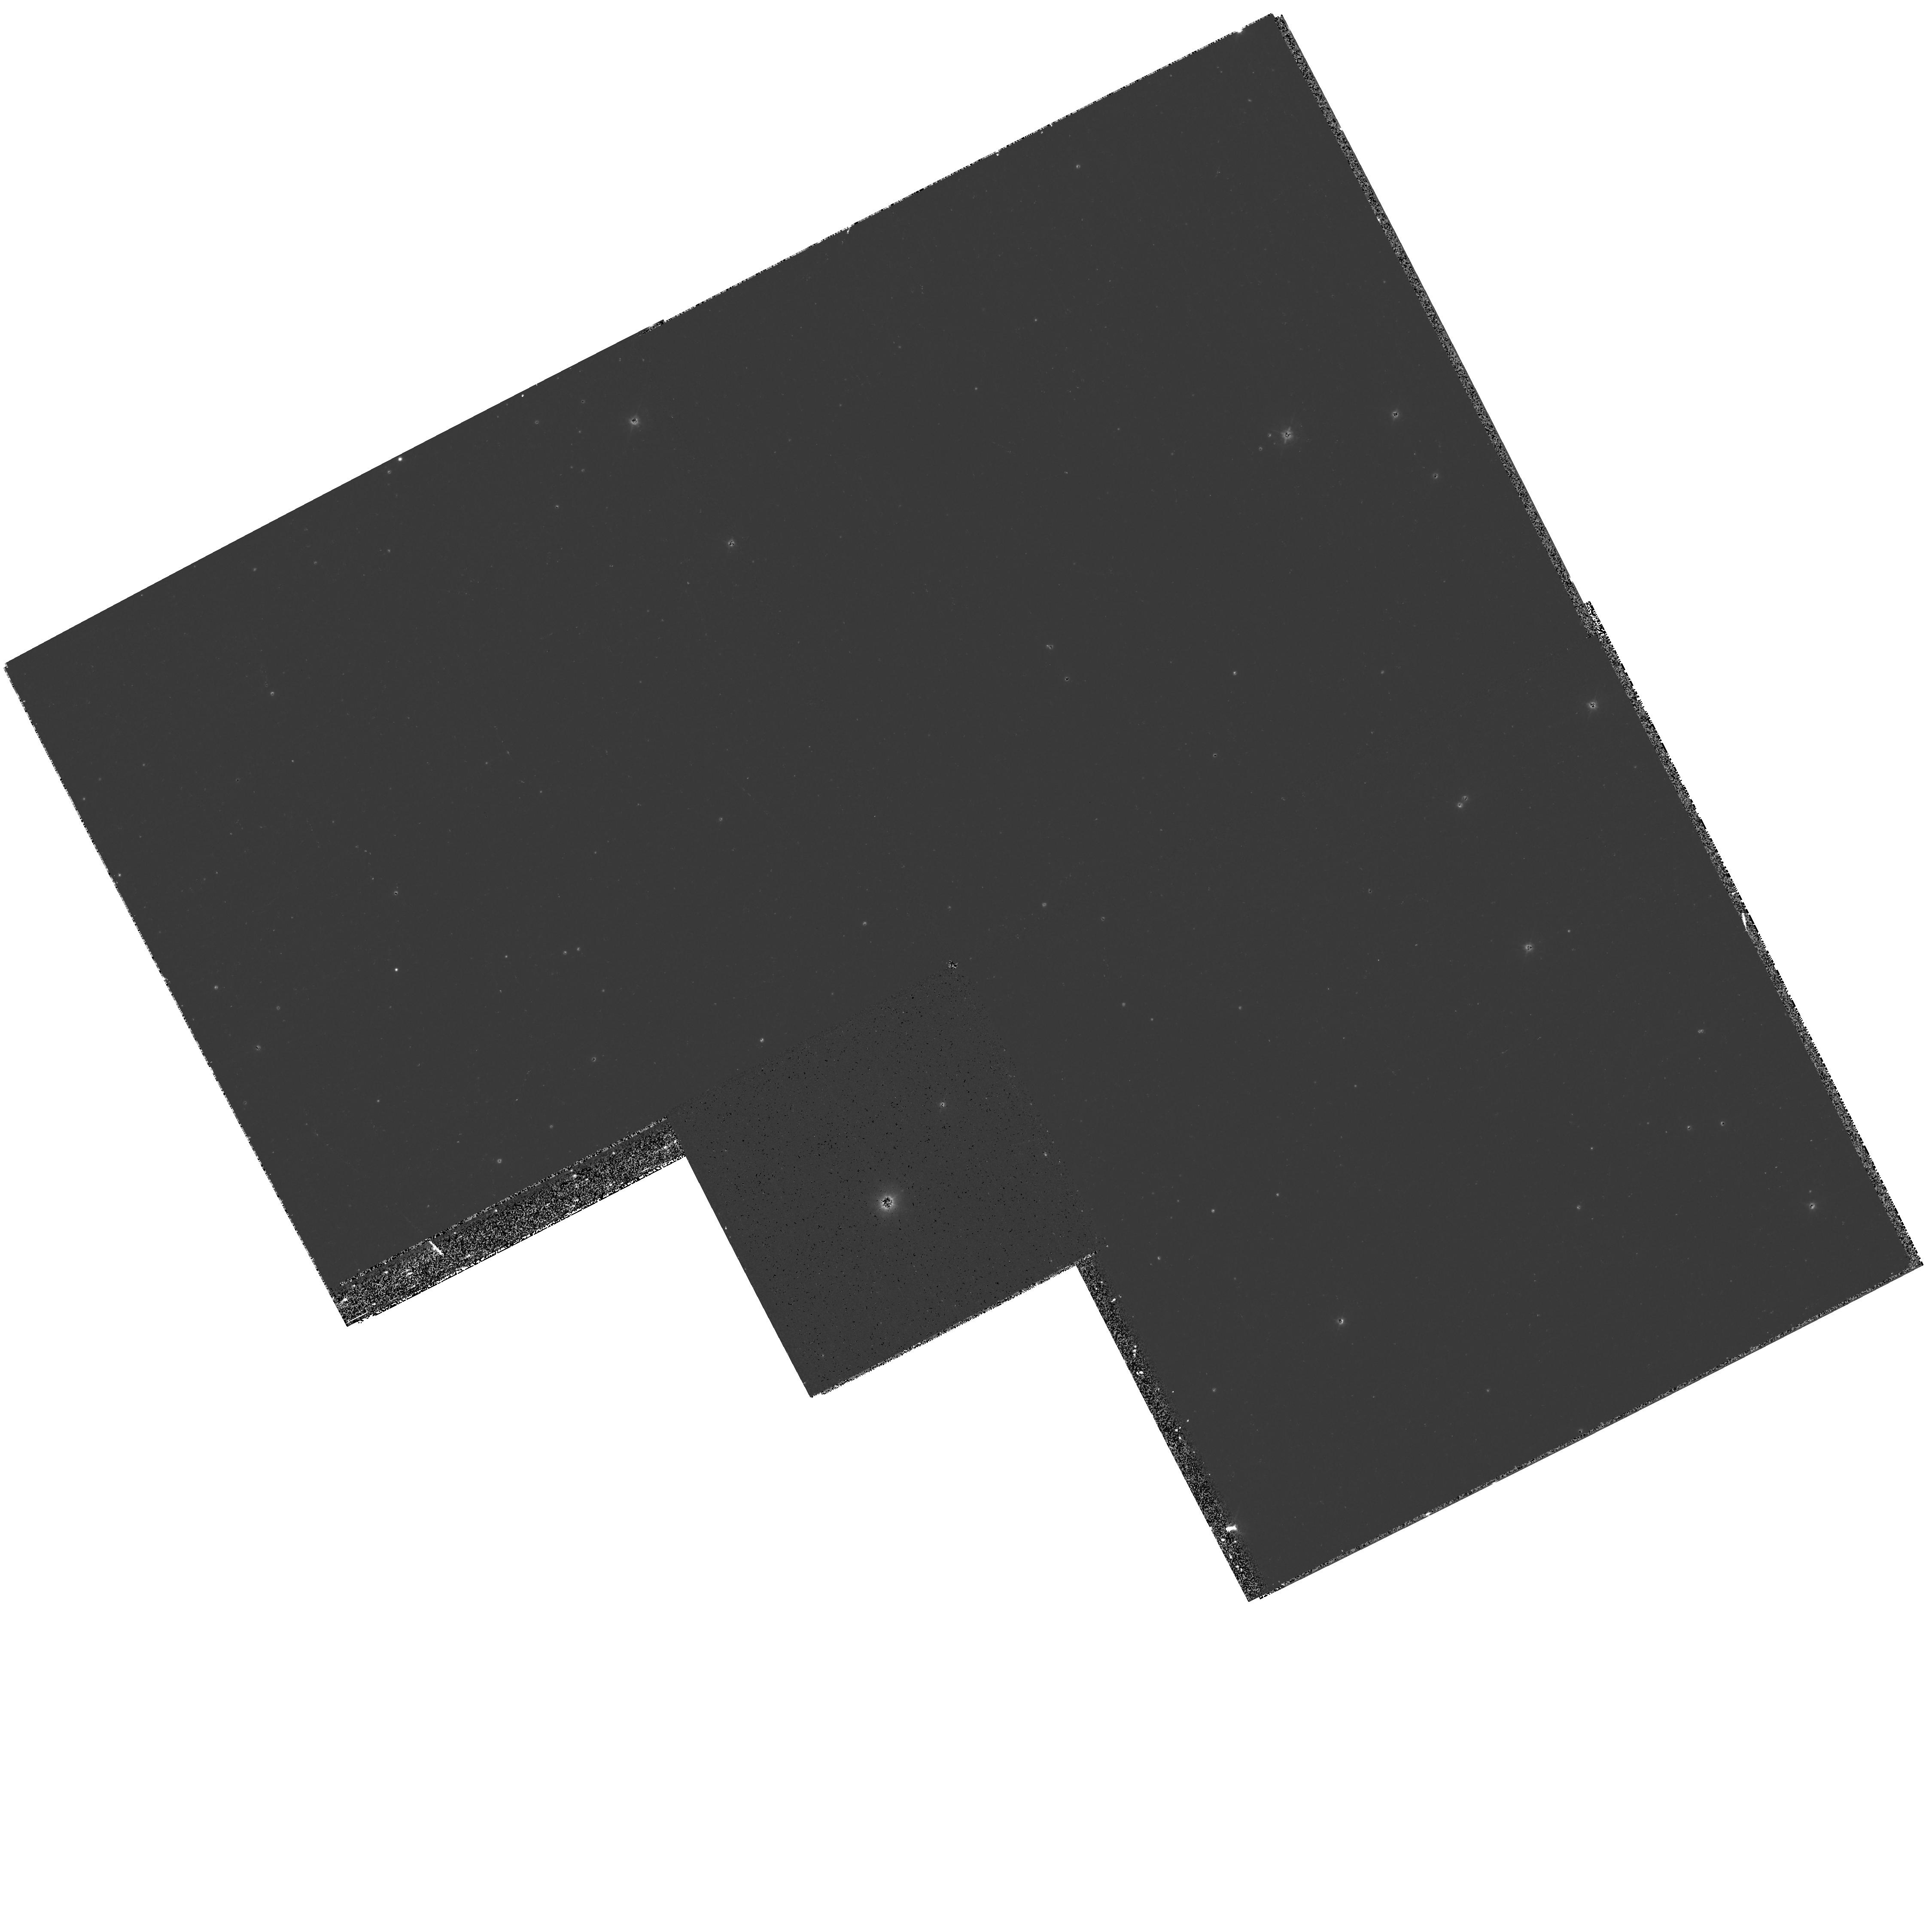
Target: HE2-90-POS2
Instrument: WFPC2/PC
Filter: F439W
Exposure: 20 min
Observation ID: hst_9102_02_wfpc2_pc_f439w_u6fo02

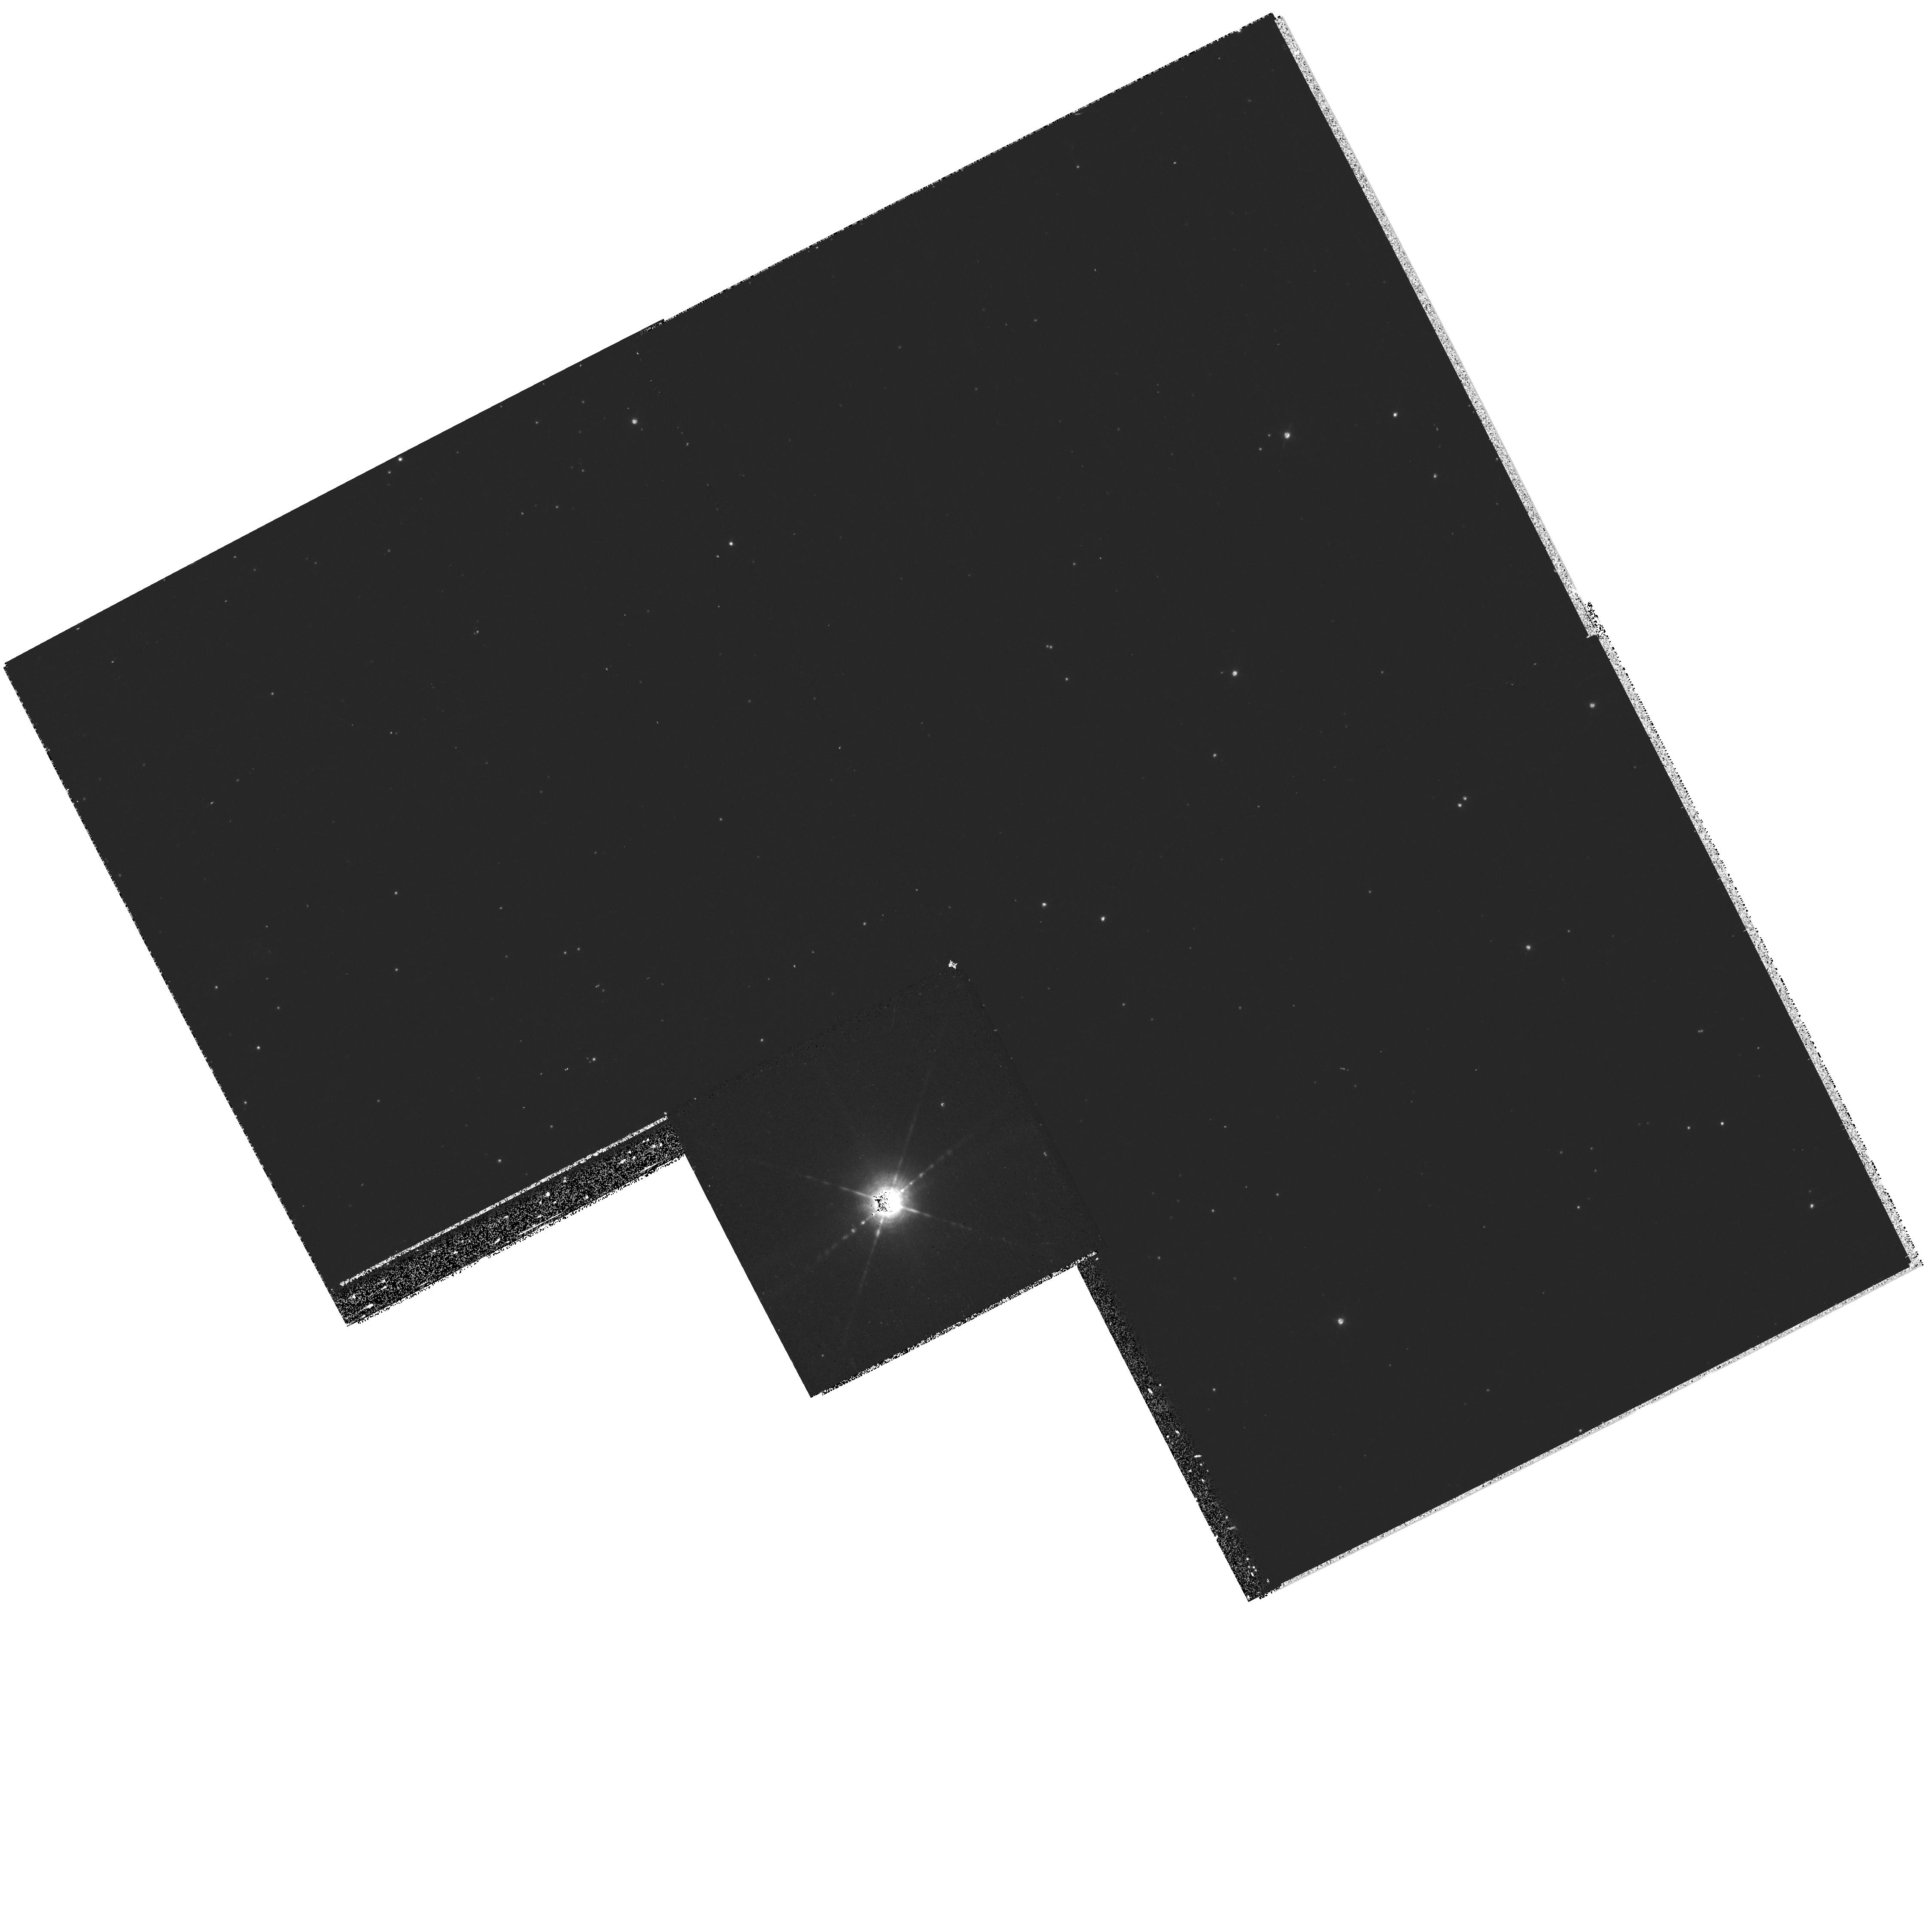
Target: HE2-90-POS2
Instrument: WFPC2/PC
Filter: F656N
Exposure: 20 min
Observation ID: hst_9102_02_wfpc2_pc_f656n_u6fo02

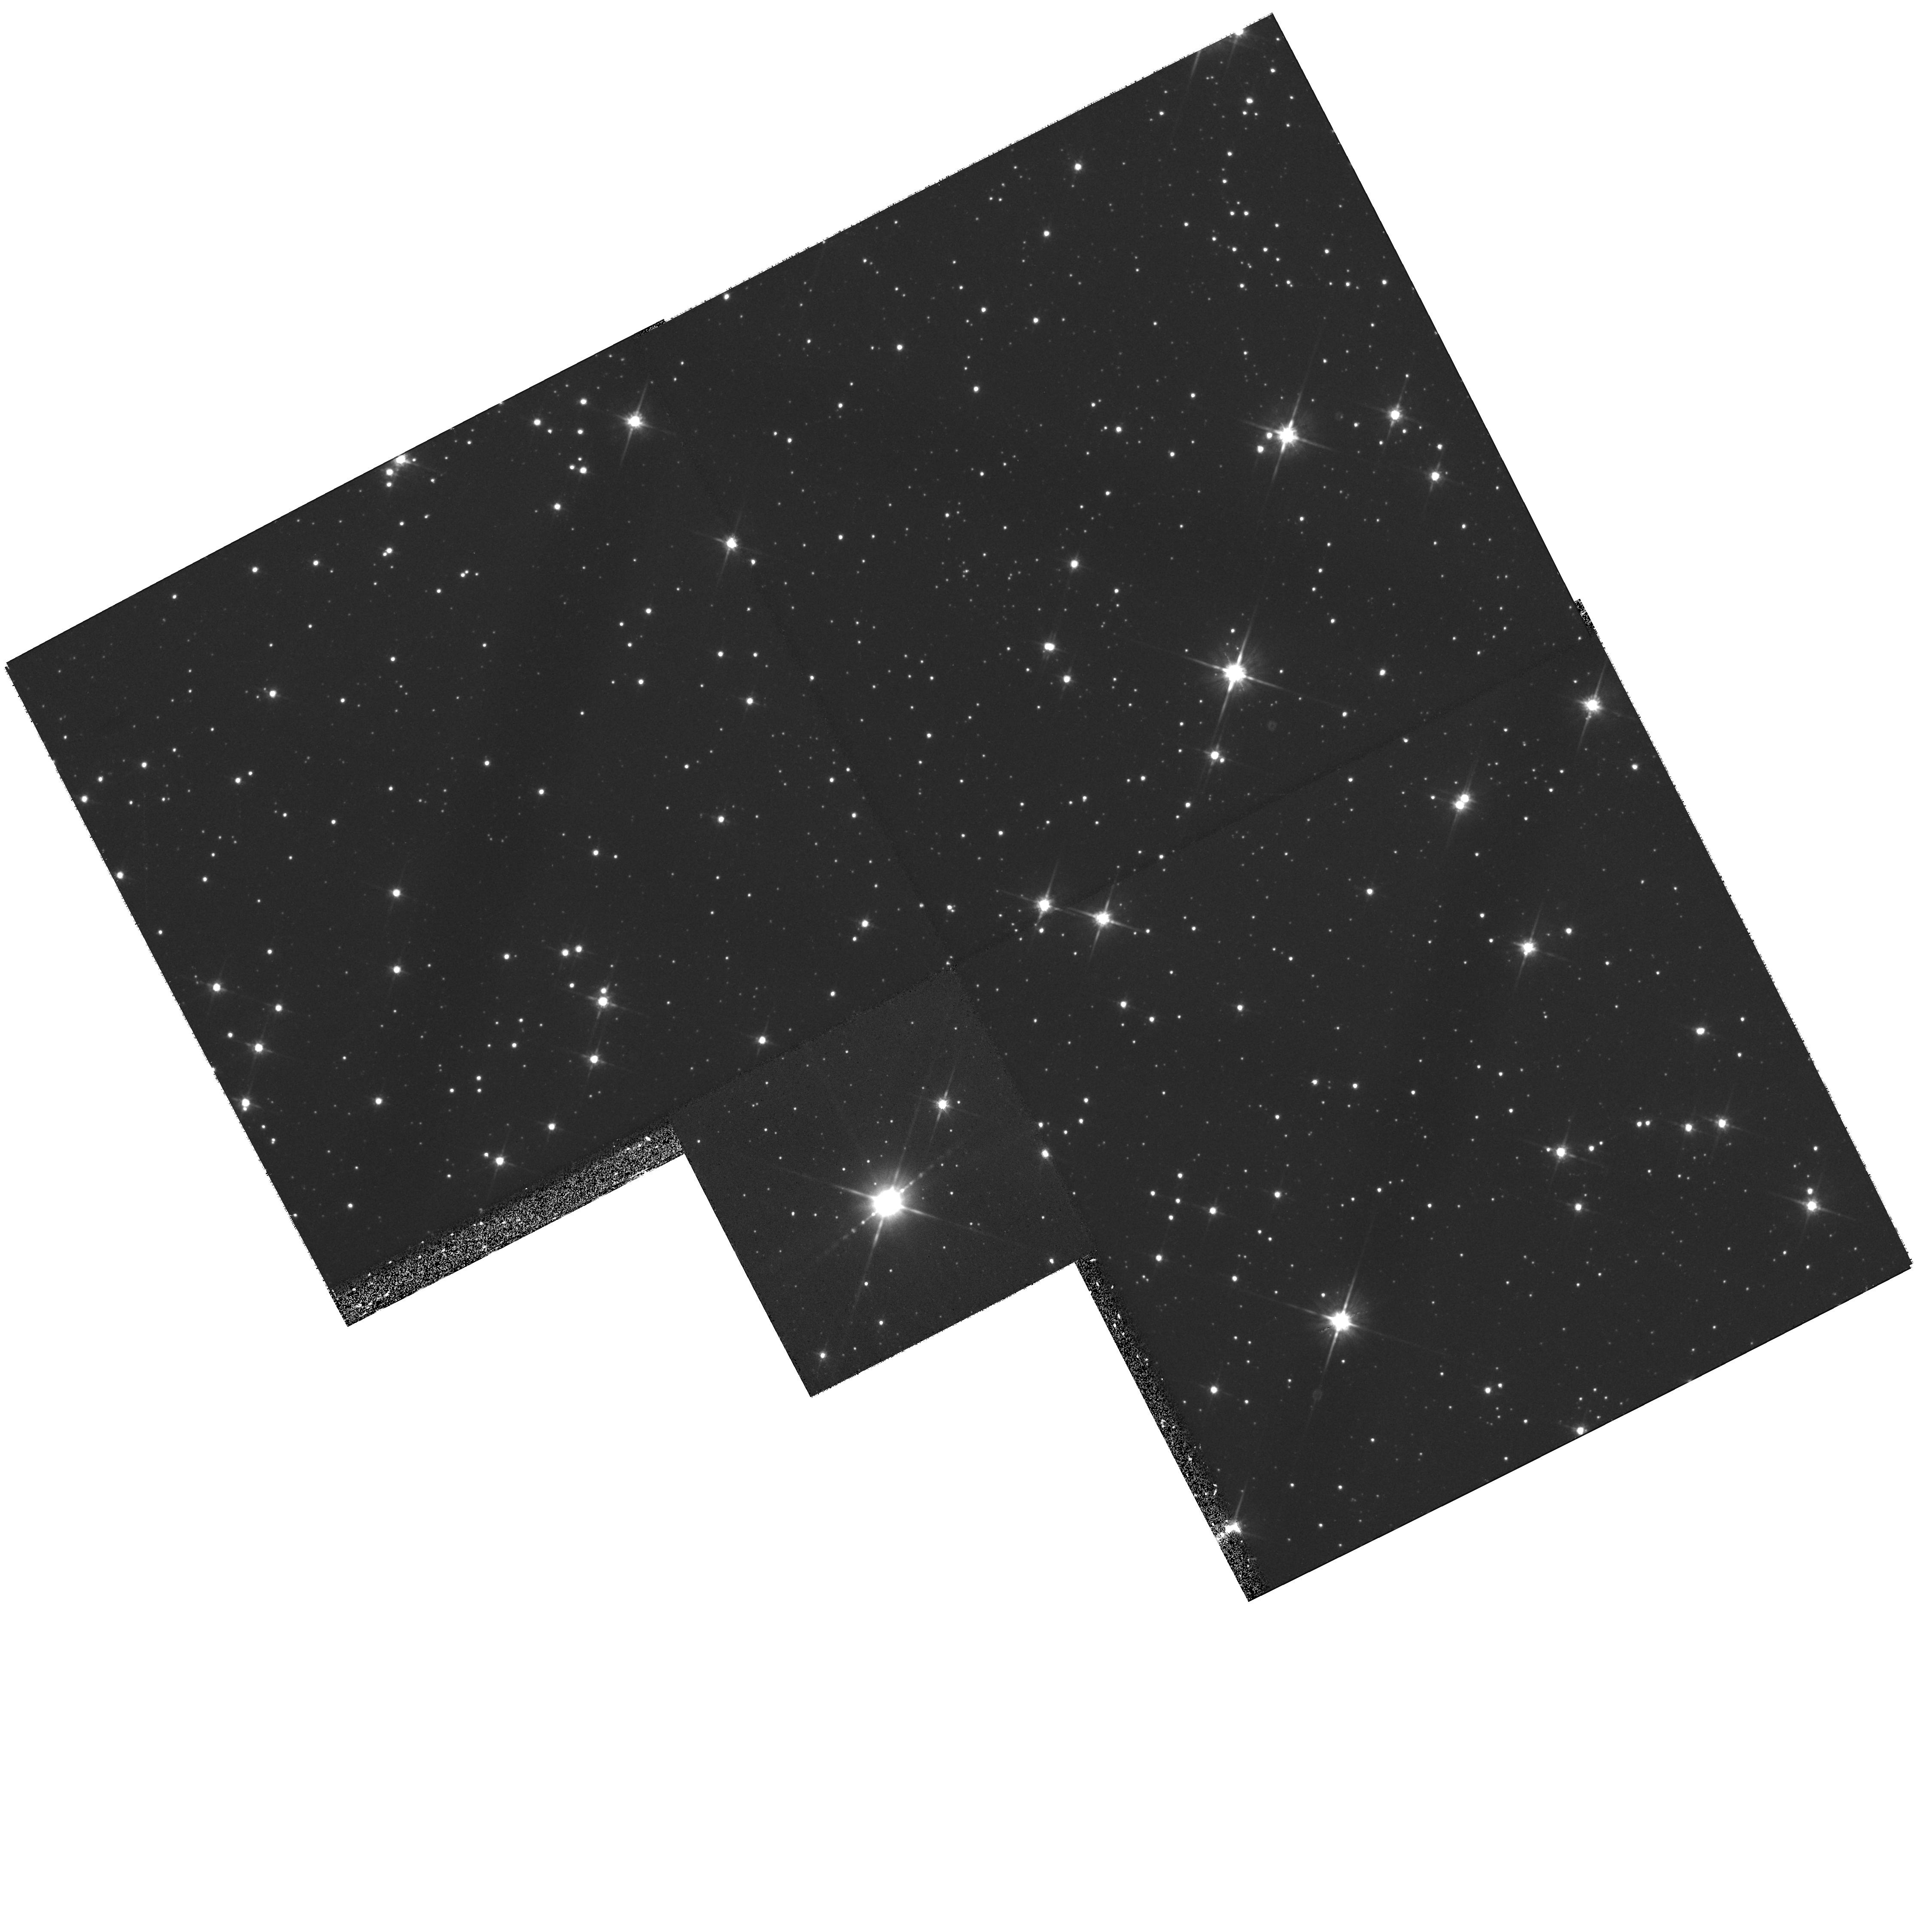
Target: HE2-90-POS2
Instrument: WFPC2/PC
Filter: F814W
Exposure: 22 min
Observation ID: hst_9102_02_wfpc2_pc_f814w_u6fo02

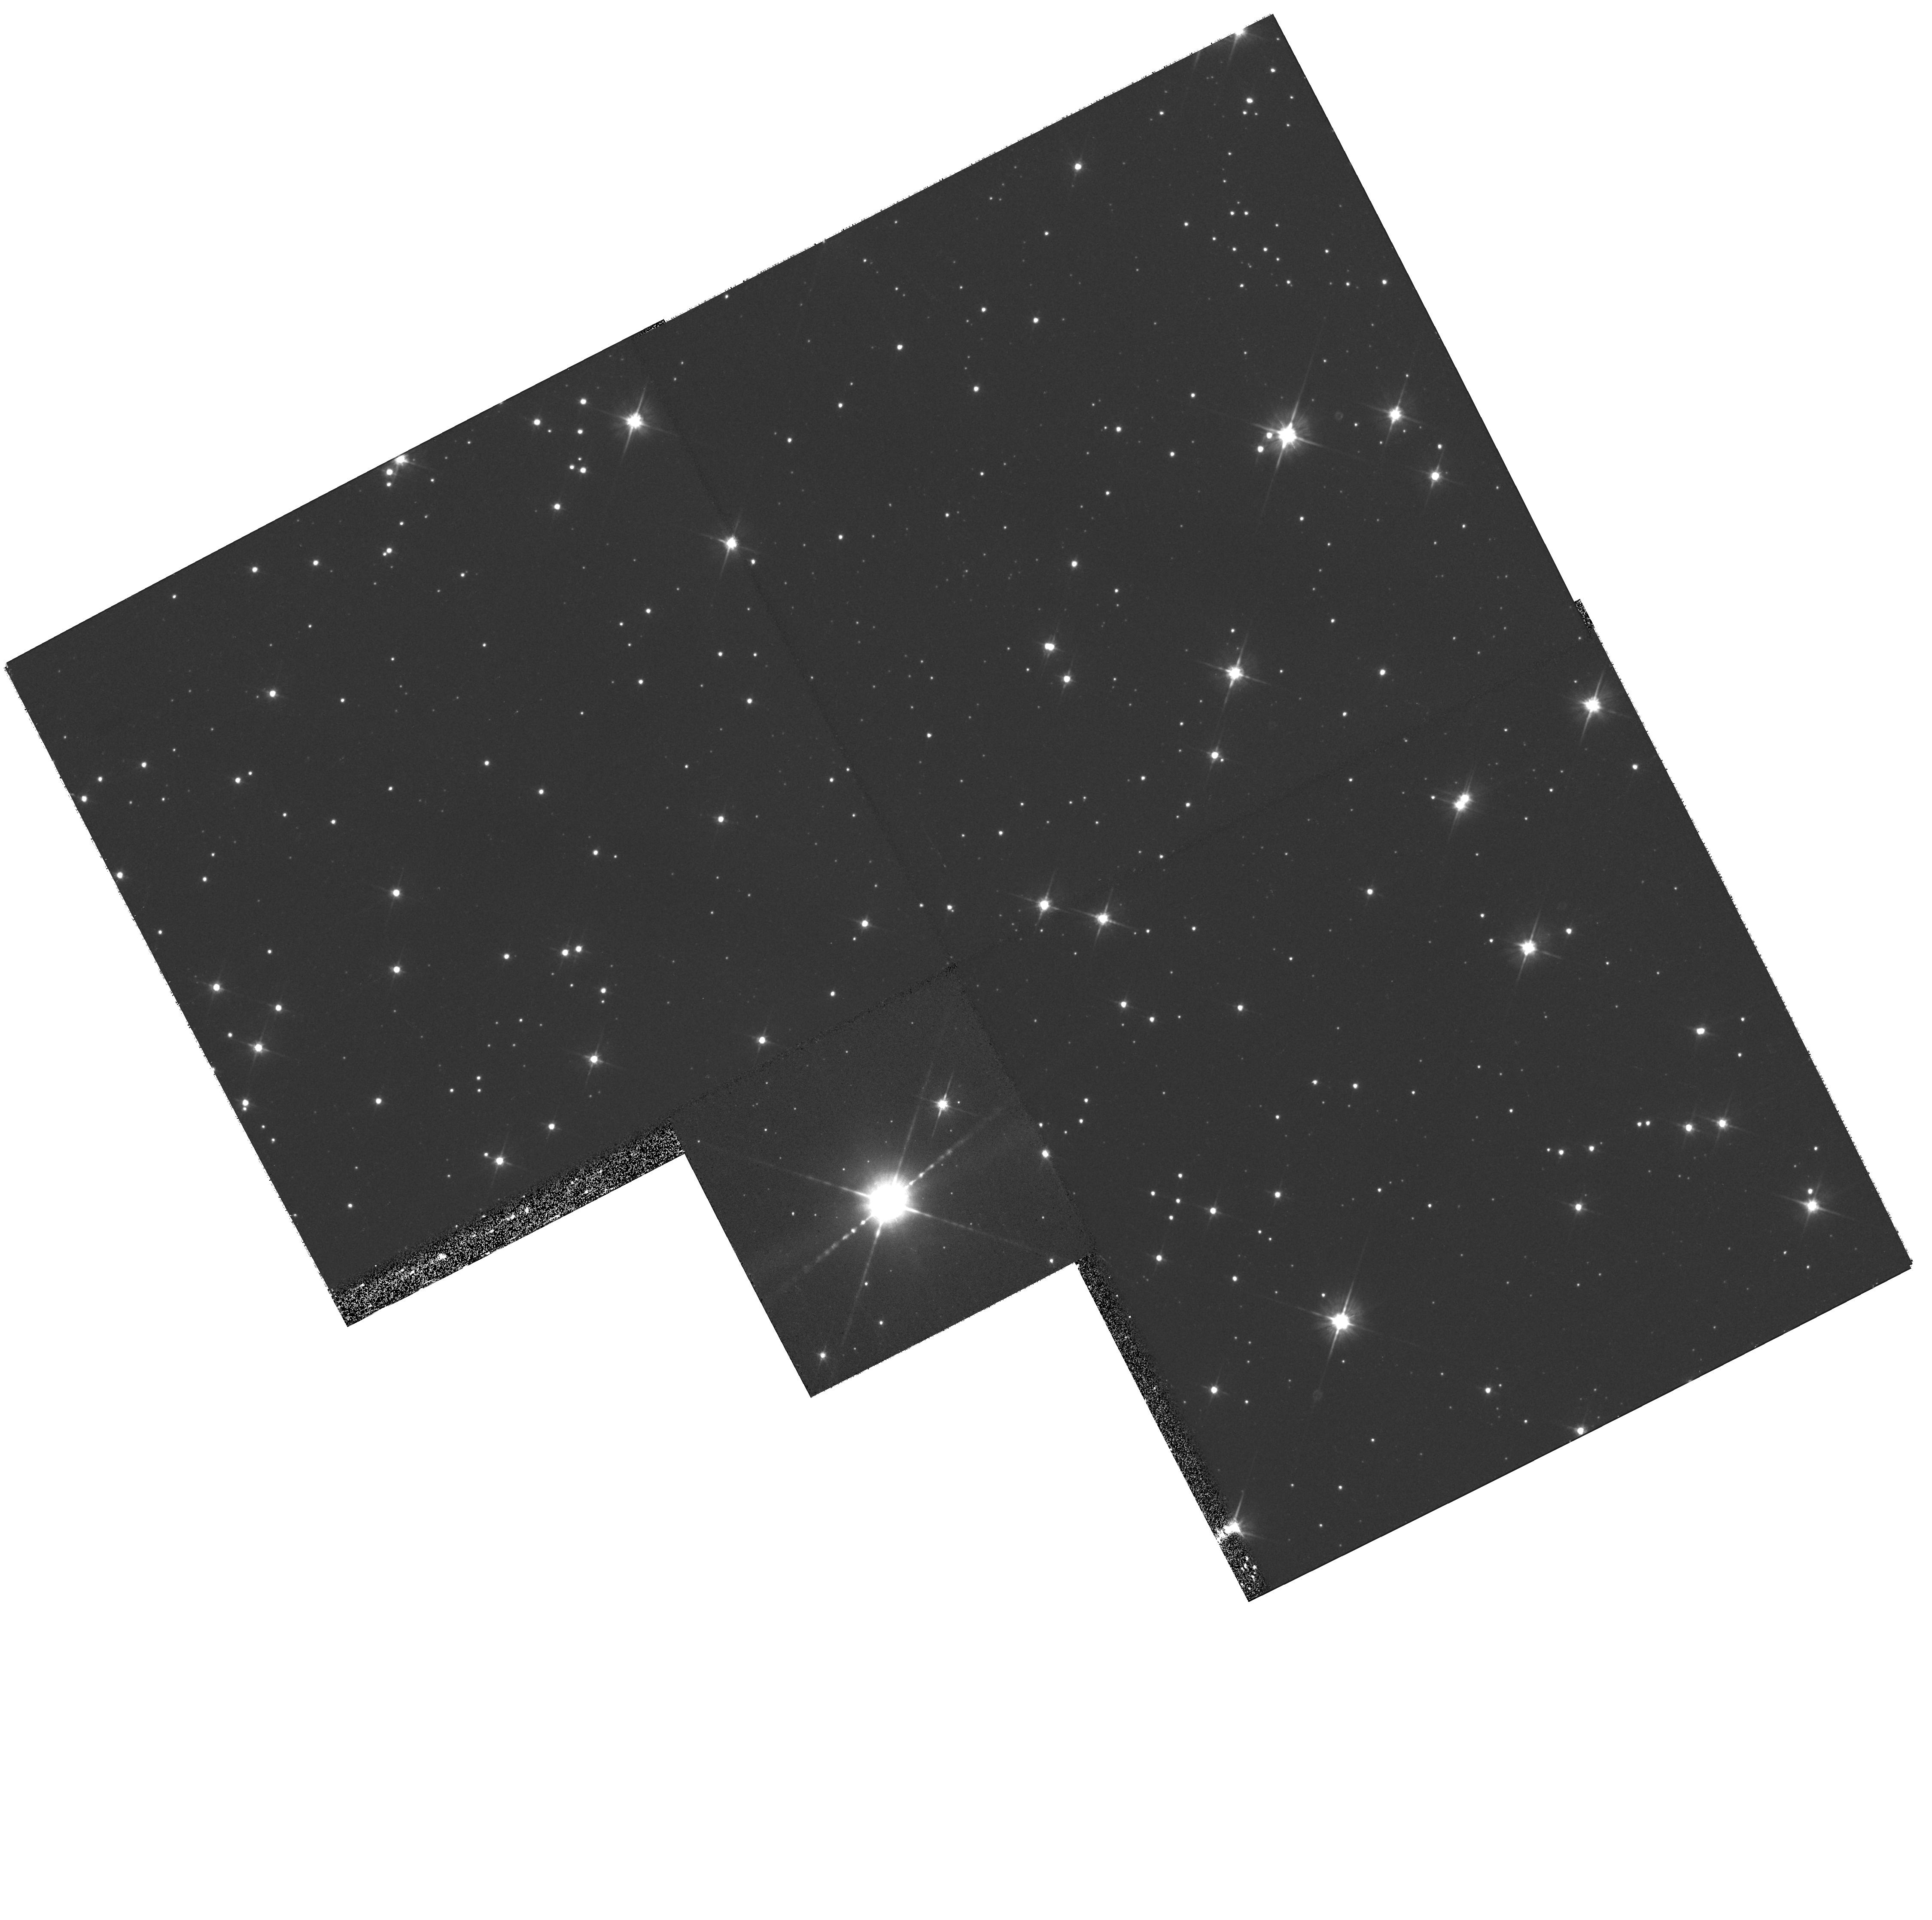
Target: HE2-90-POS2
Instrument: WFPC2/PC
Filter: F606W
Exposure: 18 min
Observation ID: hst_9102_02_wfpc2_pc_f606w_u6fo02

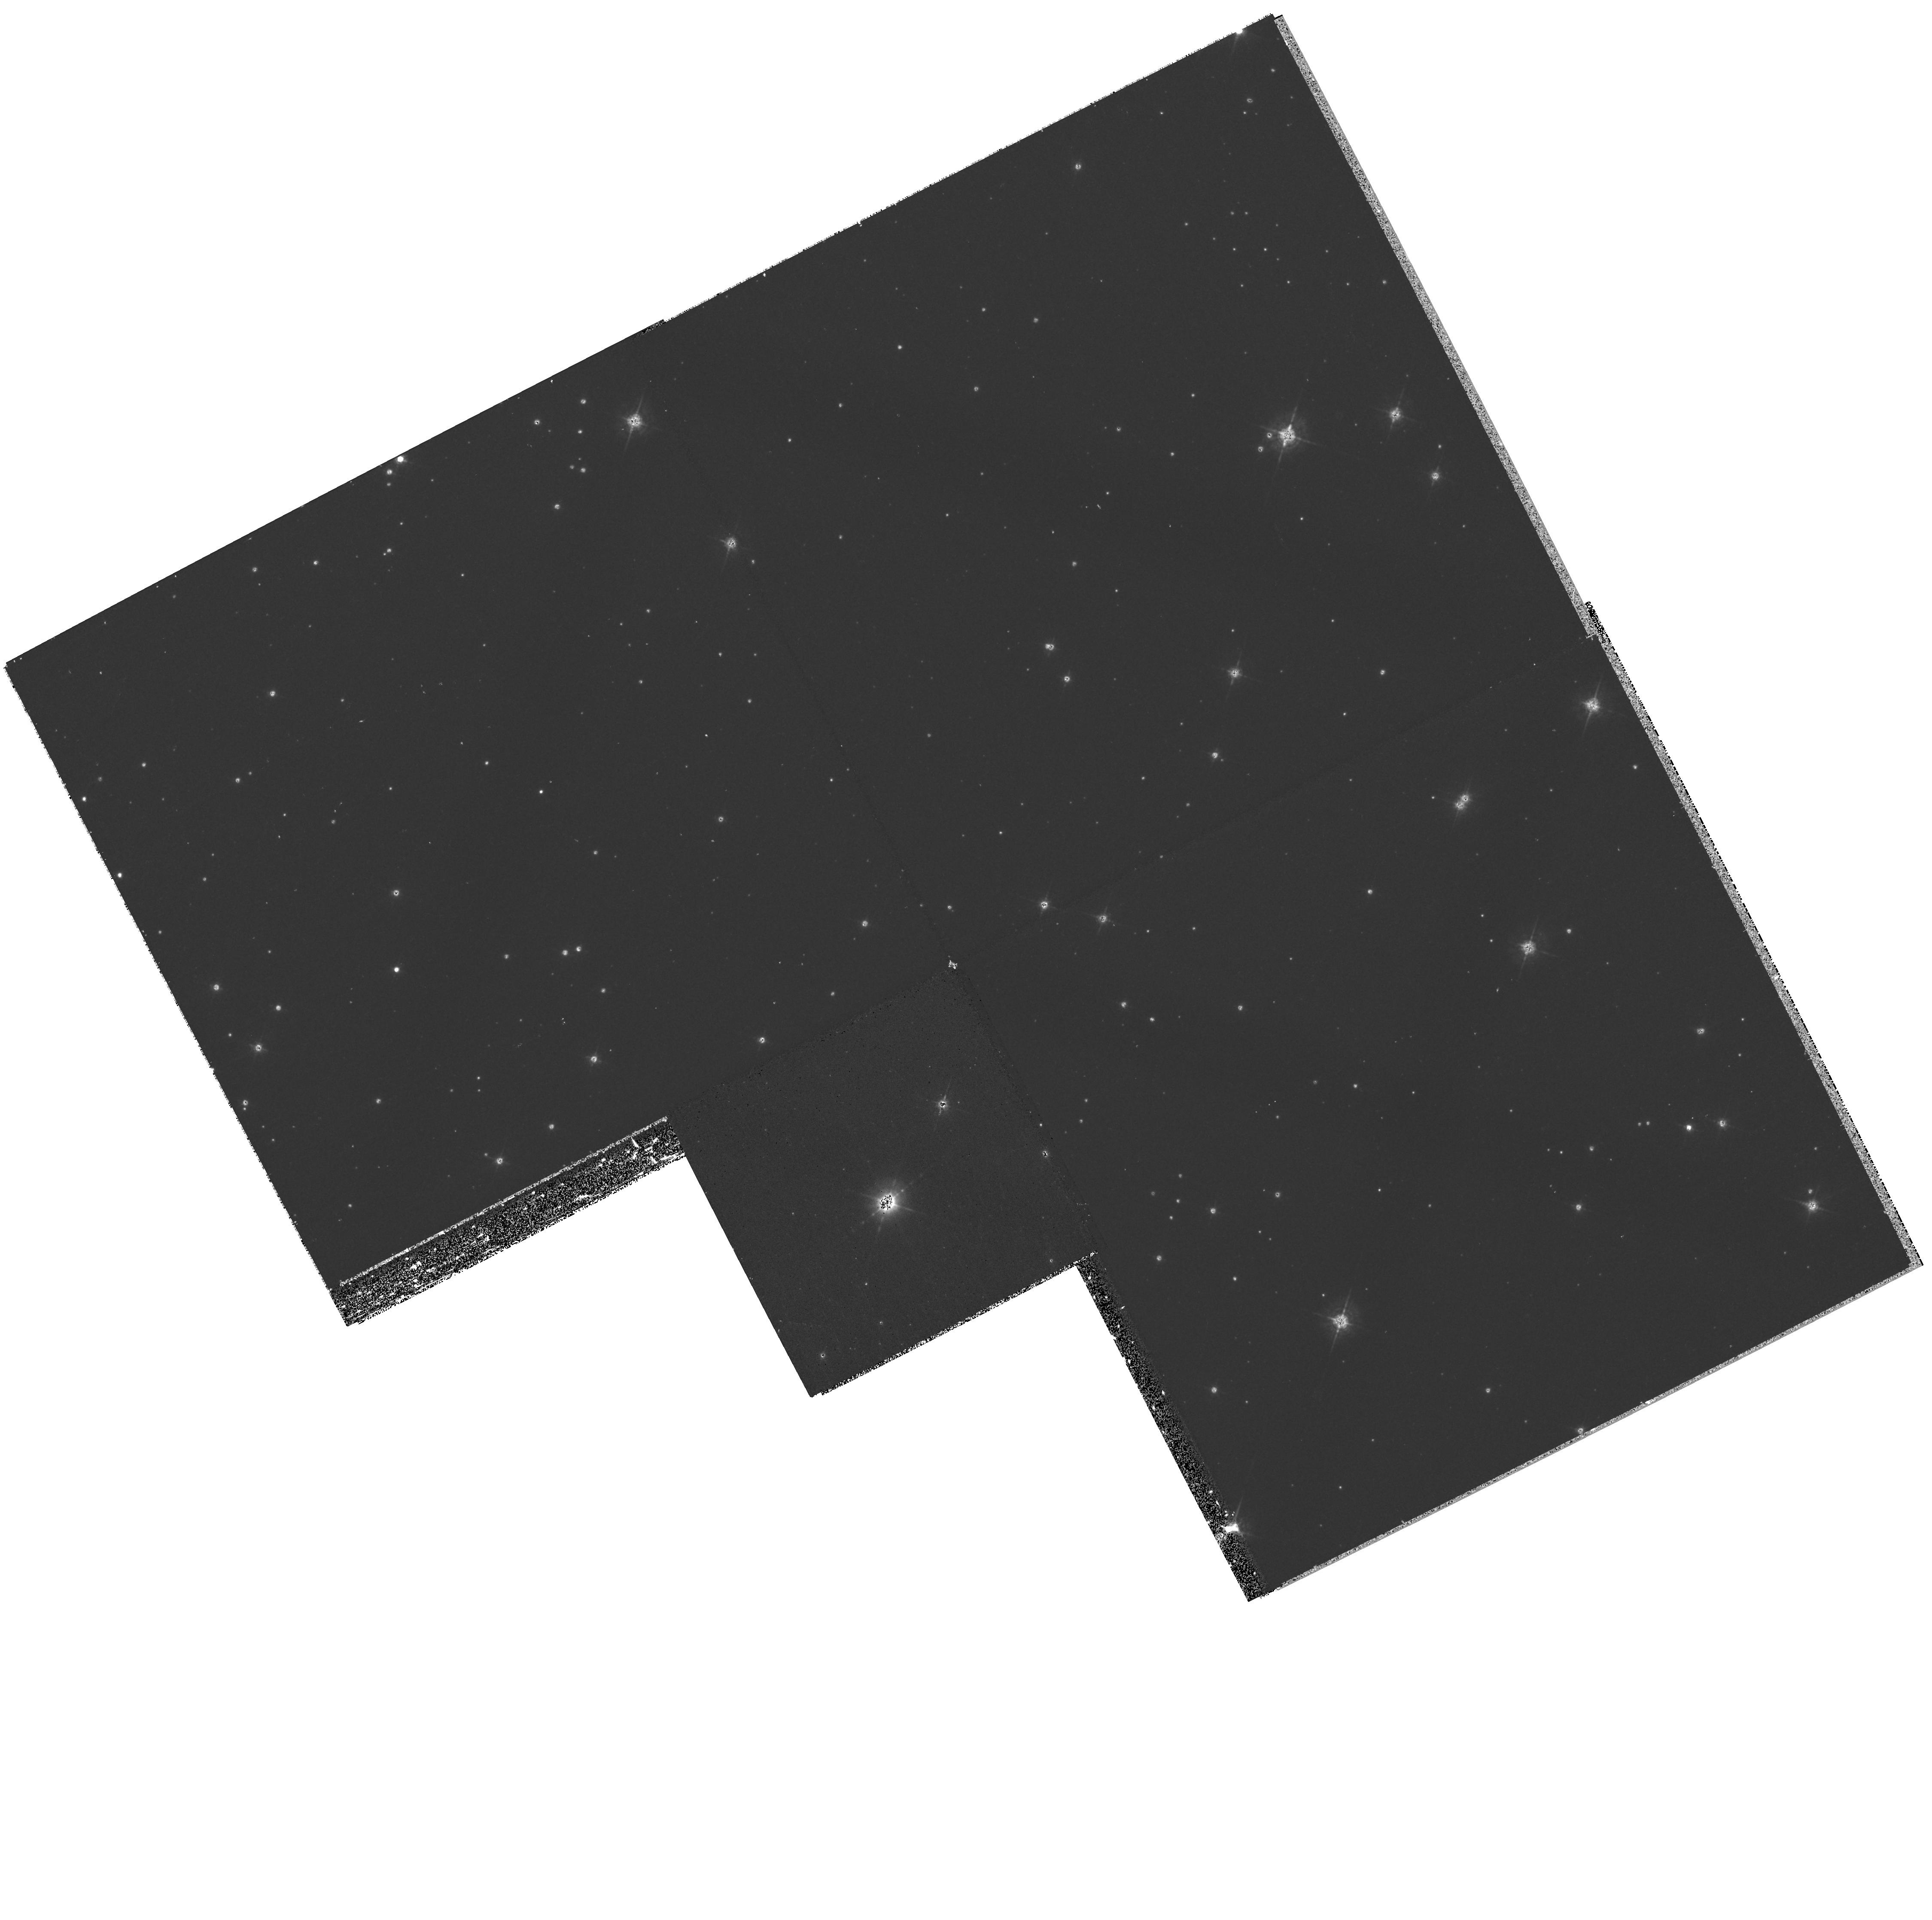
Target: HE2-90-POS2
Instrument: WFPC2/PC
Filter: F547M
Exposure: 20 min
Observation ID: hst_9102_02_wfpc2_pc_f547m_u6fo02

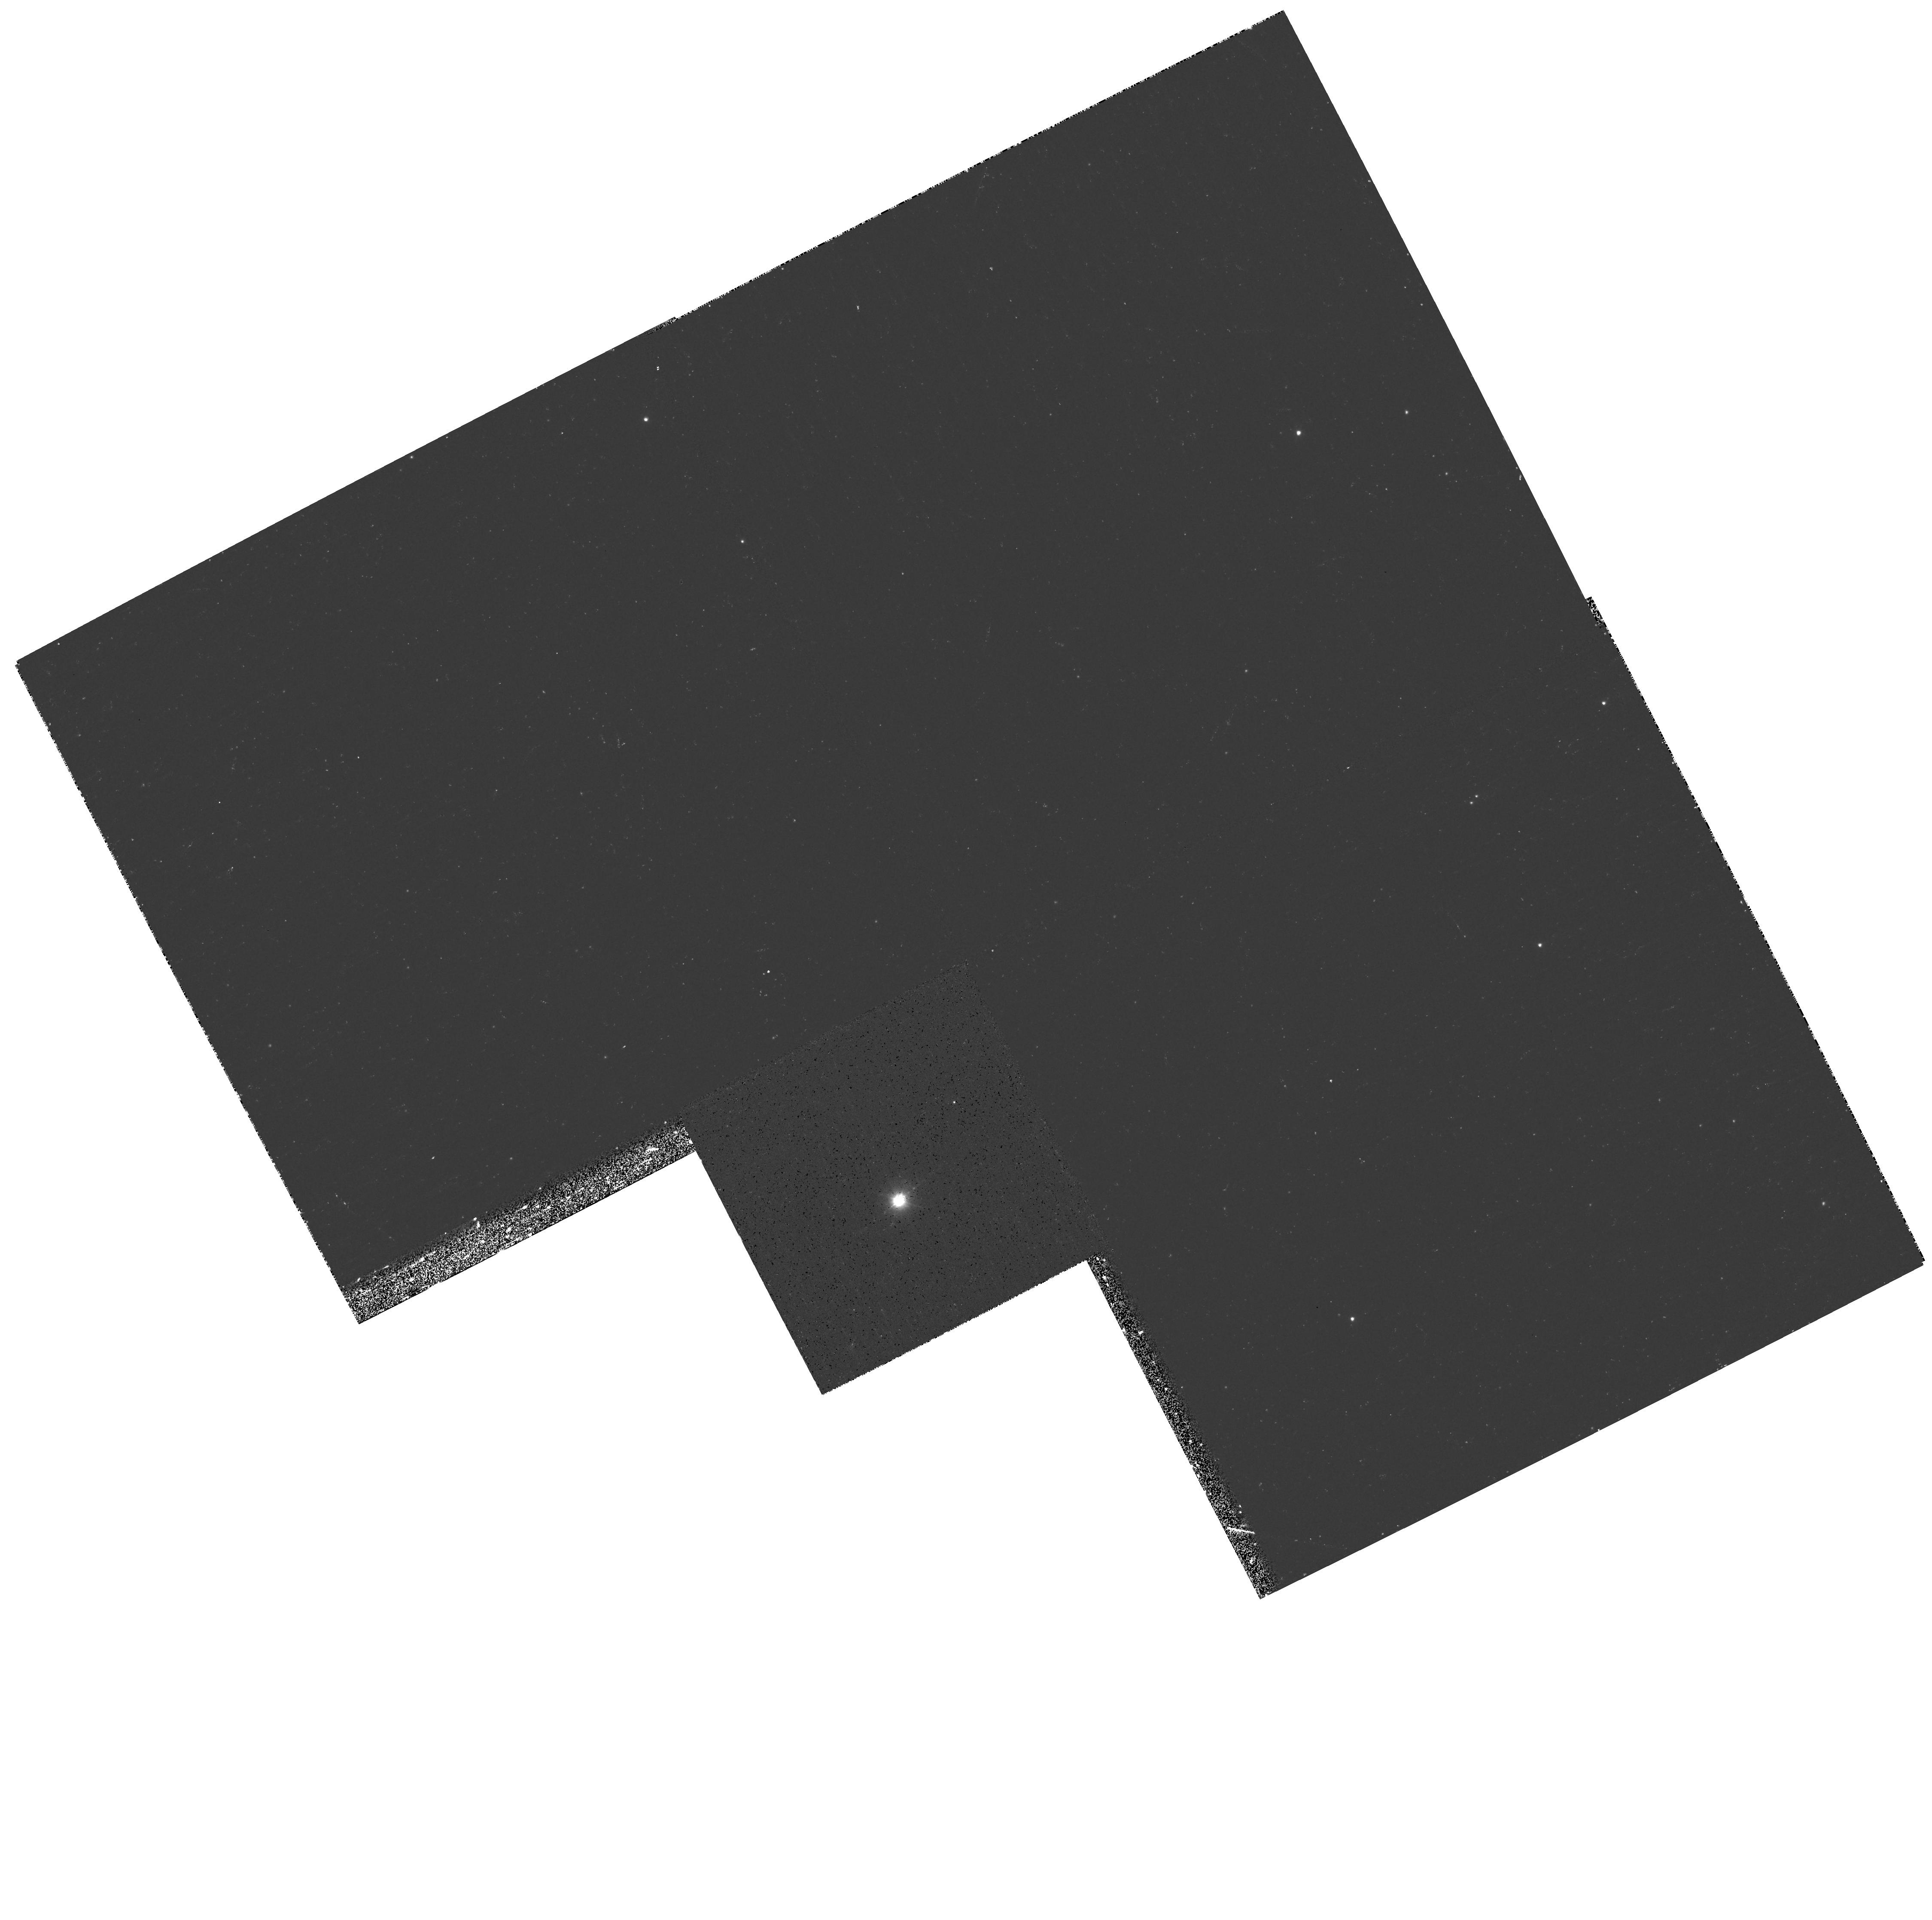
Target: HE2-90-POS2
Instrument: WFPC2/PC
Filter: F487N
Exposure: 20 min
Observation ID: hst_9102_02_wfpc2_pc_f487n_u6fo02

A YSO-like pulsed astrophysical jet and bipolar nebula in a dying star: WFPC2/STIS study of He2-90 (PI: Sahai, Raghvendra)

We have discovered an extended, highly-collimated, bipolar jet in He2-90, an object long classified as a planetary nebula (PN). The discovery images (obtained with WFPC2/HST) show that the morphology of He2-90 does not look like that of any known PN, but resembles that of a classical young stellar object (YSO). This appears to be a unique object. We will determine the speed of the jet (only slightly inclined to the sky plane) through proper motion observations of the knots in the jet: a 2nd-epoch WFPC2 H-alphapha image will be obtained for comparison with the Sep99 discovery image. It is crucial to observe the velocity field of the flow at the highest spatial- resolution, as close as possible to the origin of the jet in order to constrain theories for how the jet is driven, and the nature of the central object. We propose to do this by mapping the jet near the central source using the long-slit, medium resolution mode of STIS. We also propose supplemental observations: low resolution STIS spectra for obtaining nebular diagnostics, coupled with narrow-band imaging with WFPC2 in emission lines such as NII, OI and OIII and continuum filters for mapping excitation variations in the nebula and jet and the extinction in the central dense dusty disk region. Coordinated Chandra X-ray observations (with ACIS-I) will be made to check the association of an EGRET >~mma-ray source which lies in the direction of He2-90.